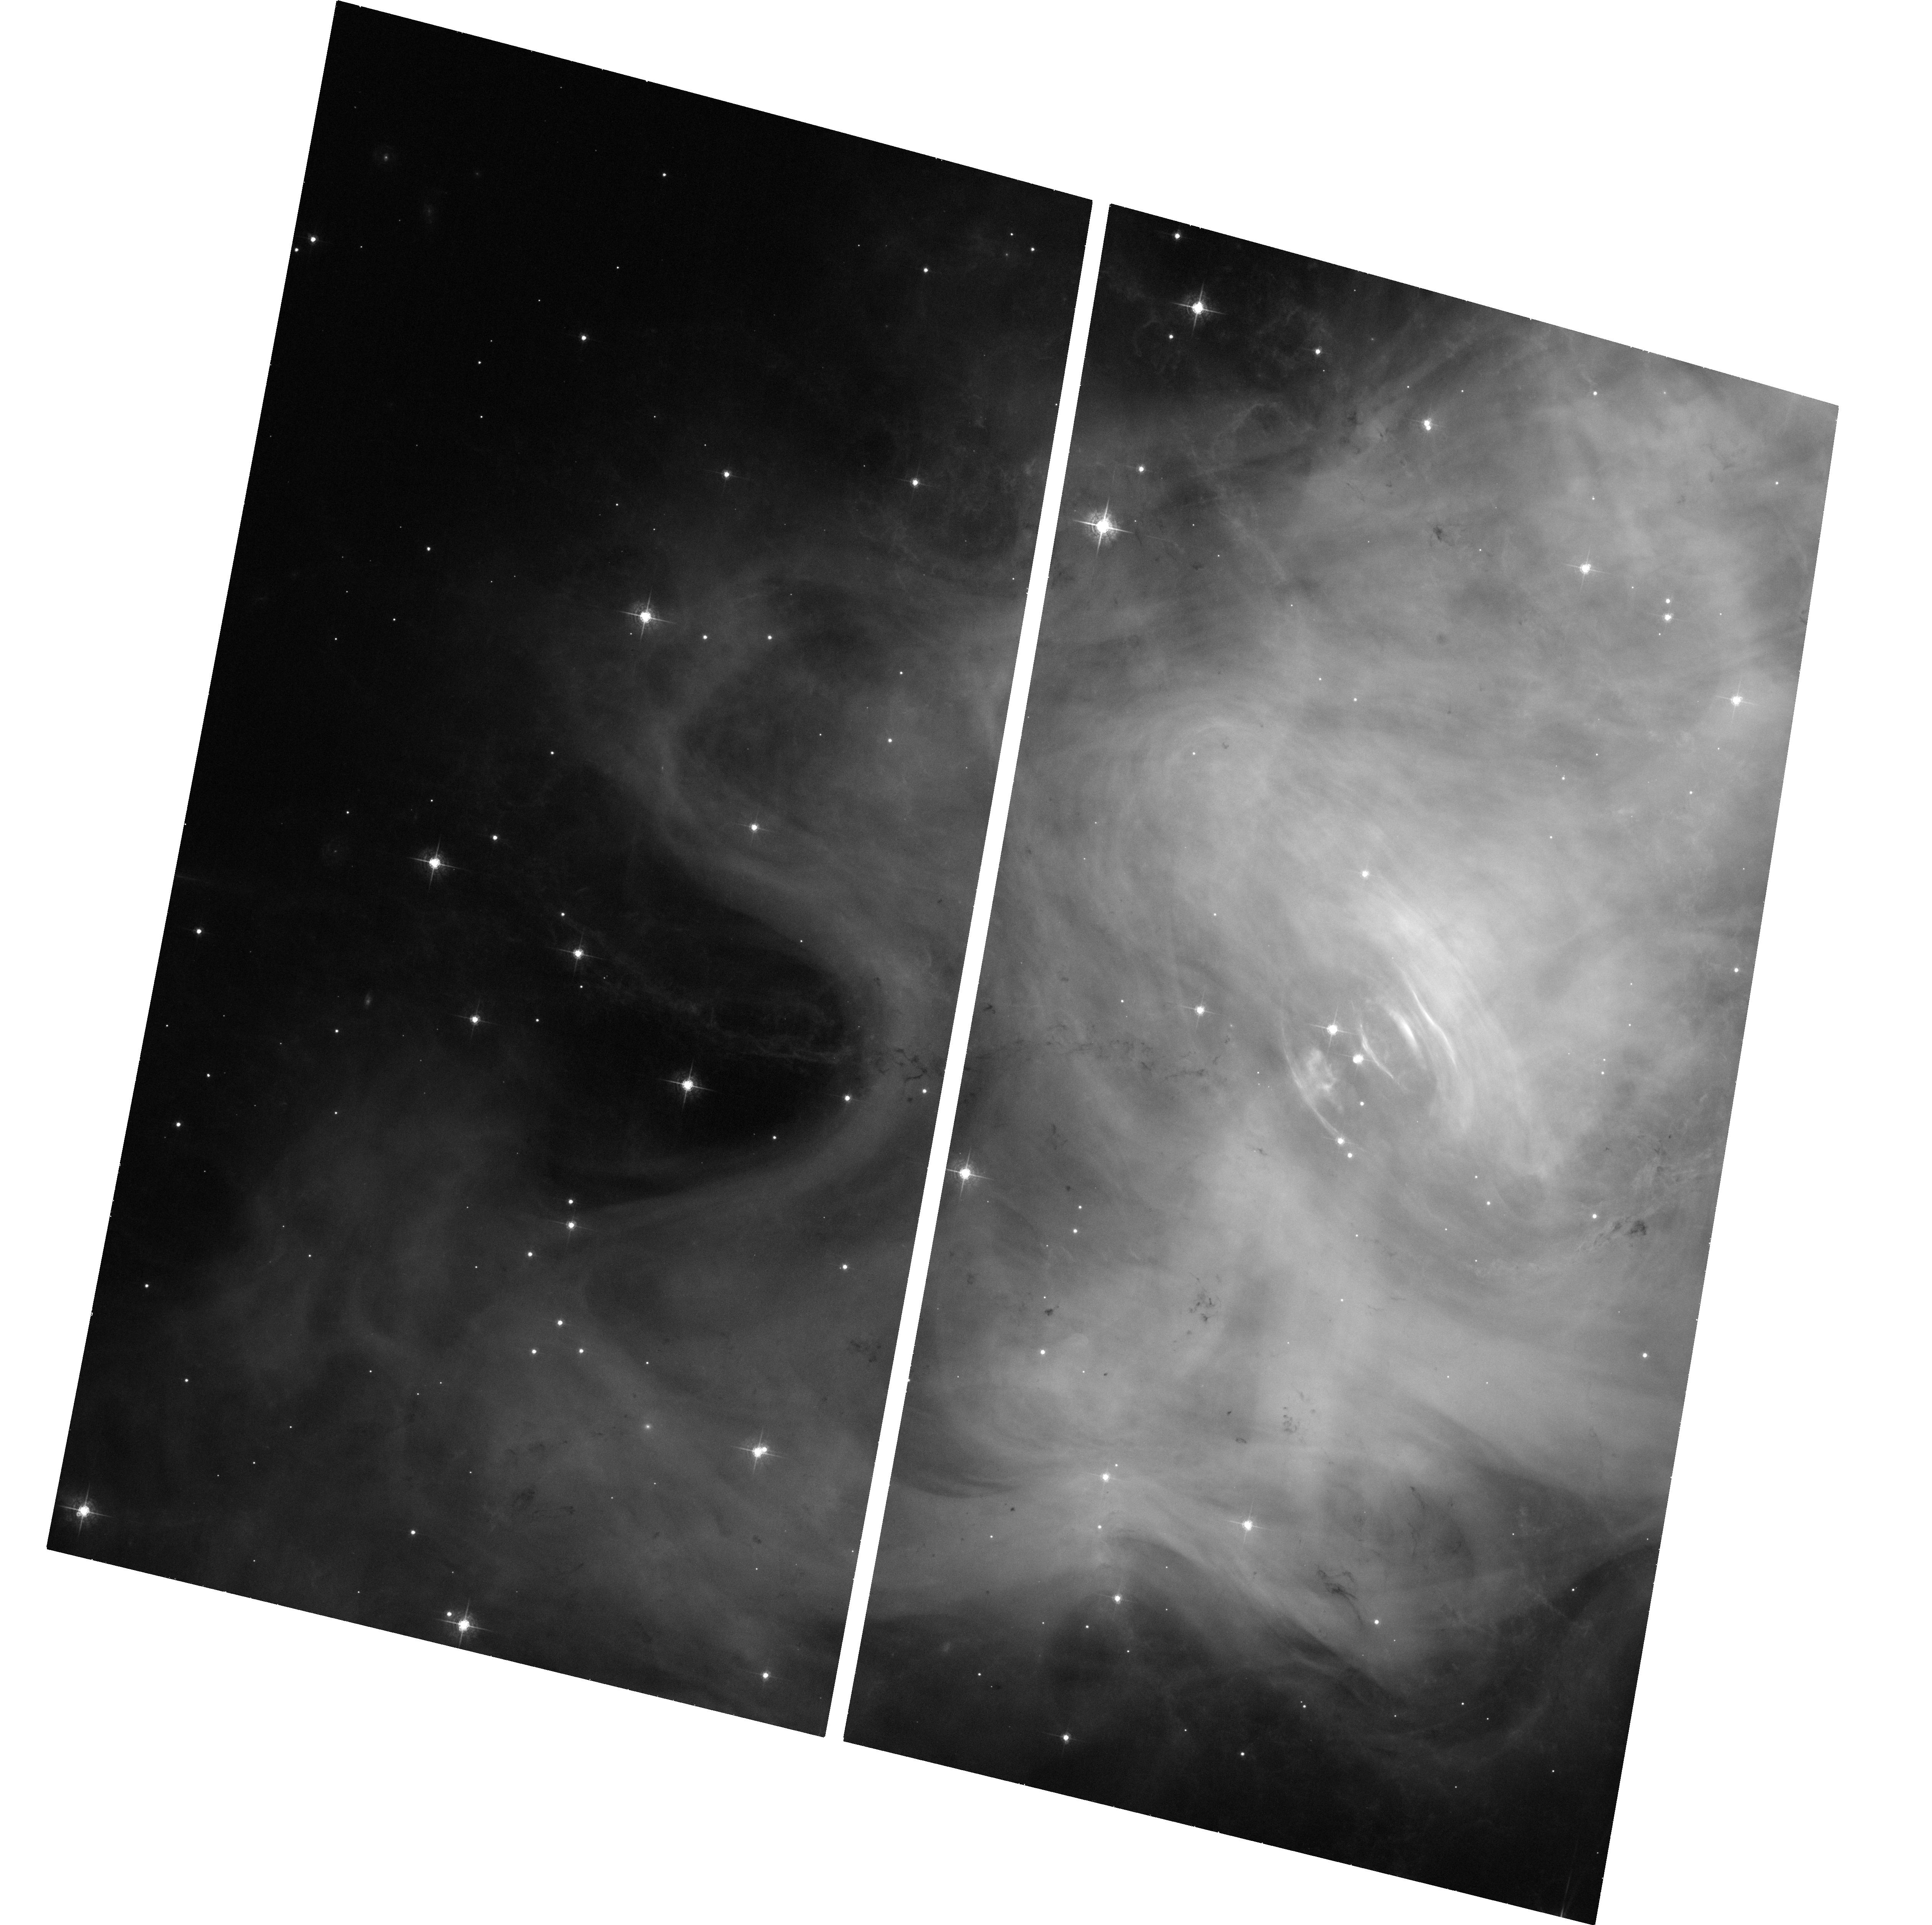
Target: CRAB-NEBULA-AND-PULSAR
Instrument: ACS/WFC
Filter: F550M
Exposure: 33 min
Observation ID: hst_12381_51_acs_wfc_f550m_jblu51

Imaging the Crab nebula while it is flaring in gamma-rays (PI: Caraveo, Patrizia A.)

The high energy gamma-ray flux from the Crab nebula doubled in a couple of days (from September 19 to September 21). Such enhancement, never seen before, is clearly detected both by Agile and Fermi, the two gamma-ray telescopes currently in operation. While such huge brightening is exciting the entire astrophysical community, TOOs are being scheduled by high energy space observatories such as Integral, Swift and Chandra. By imaging the status of the knots and wisps in the inner Crab nebula, HST could provide a unique piece of information, which may yield a clue to understand the source behavior.